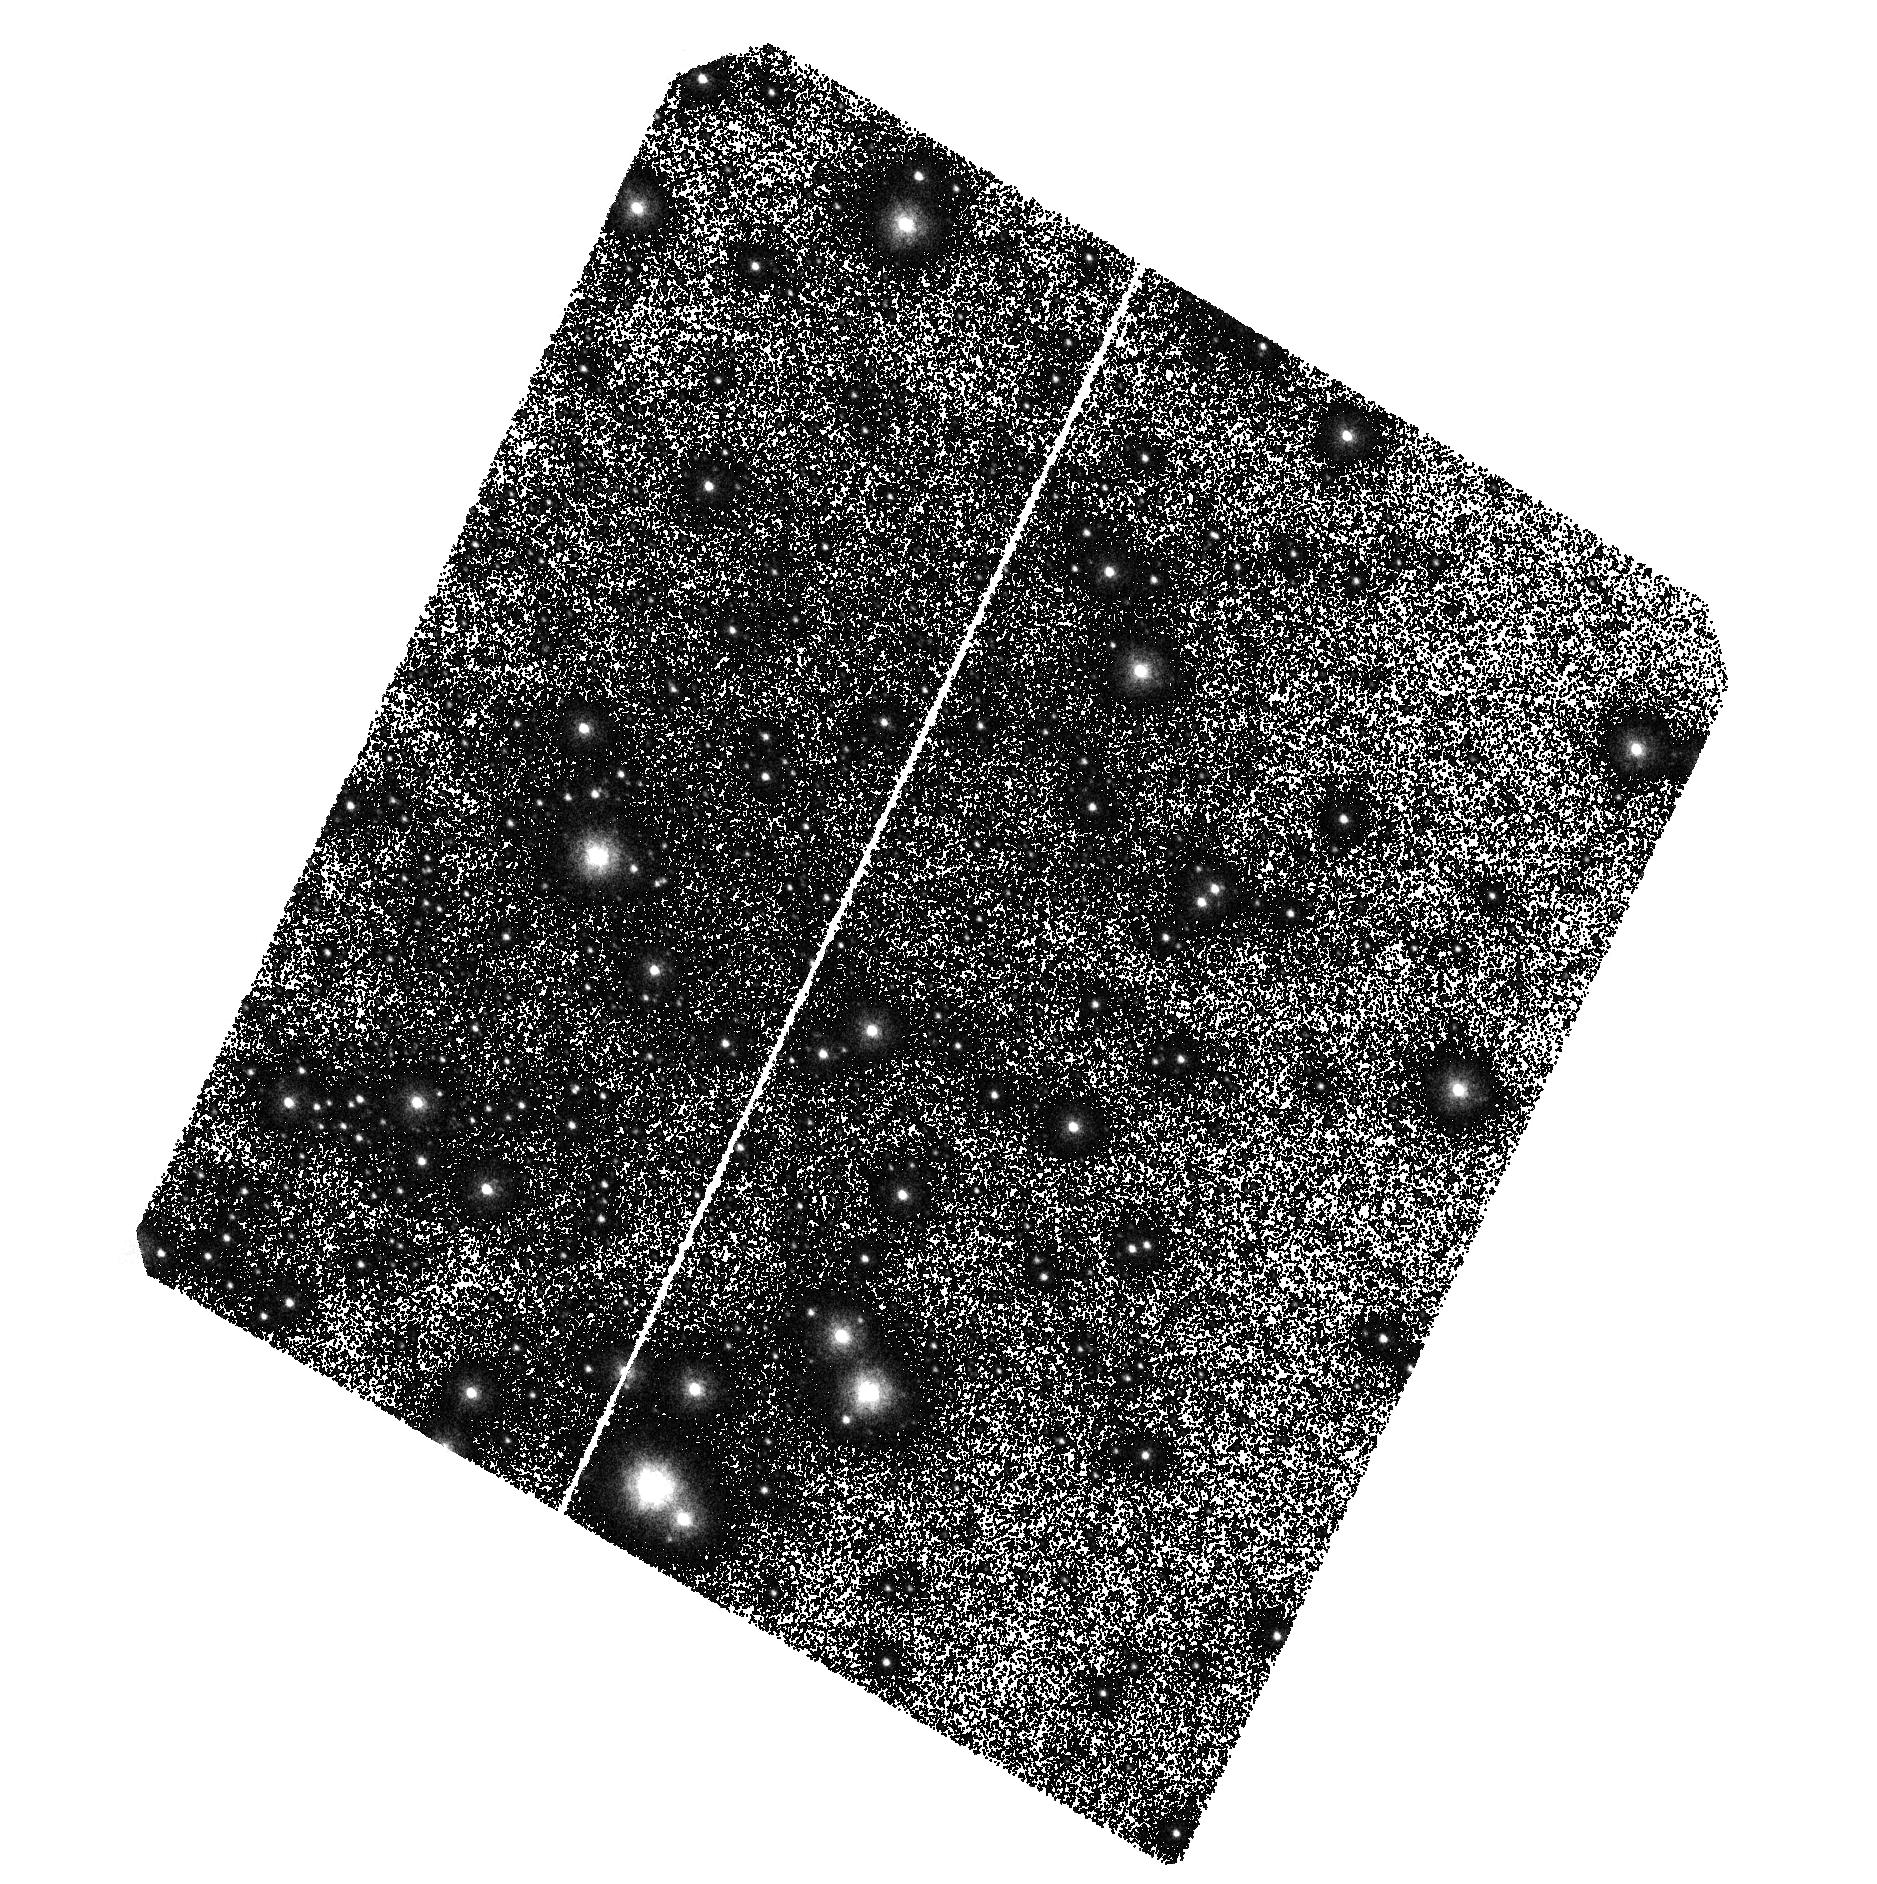
Target: AM1-SHIFTED-2
Instrument: ACS/SBC
Filter: F140LP
Exposure: 1.3 h
Observation ID: hst_16694_04_acs_sbc_f140lp_jeol04

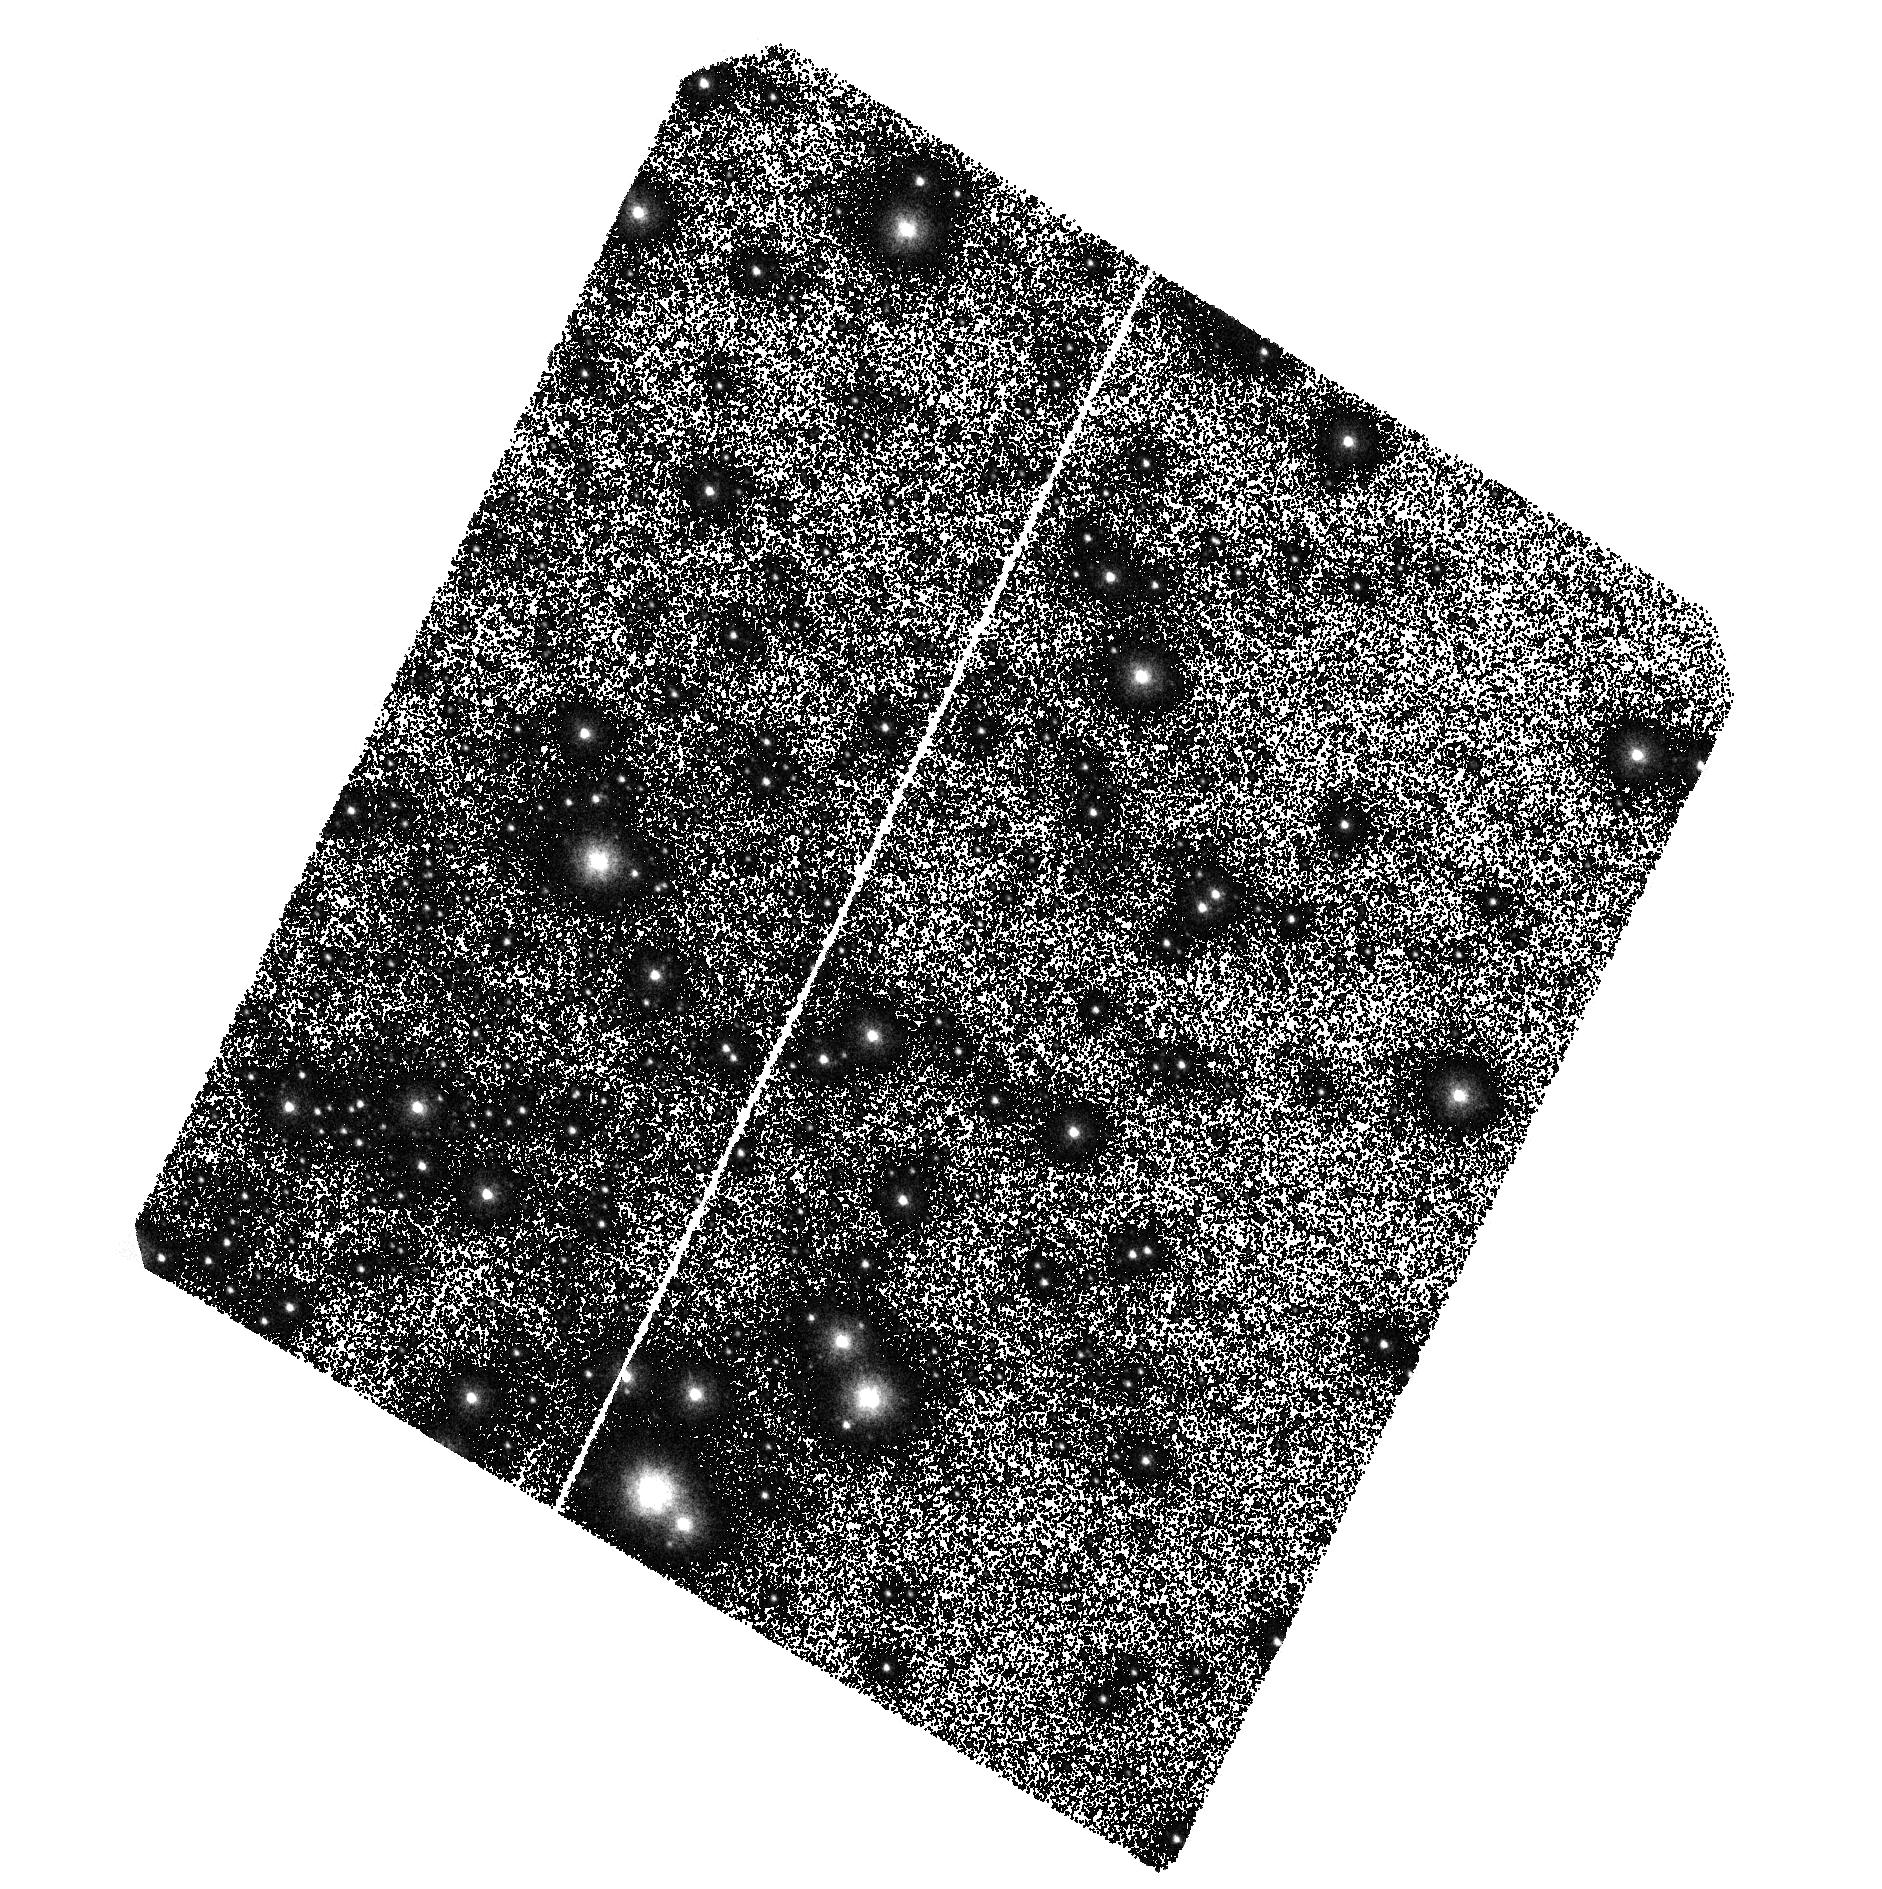
Target: AM1-SHIFTED-2
Instrument: ACS/SBC
Filter: F140LP
Exposure: 1.3 h
Observation ID: hst_16694_01_acs_sbc_f140lp_jeol01

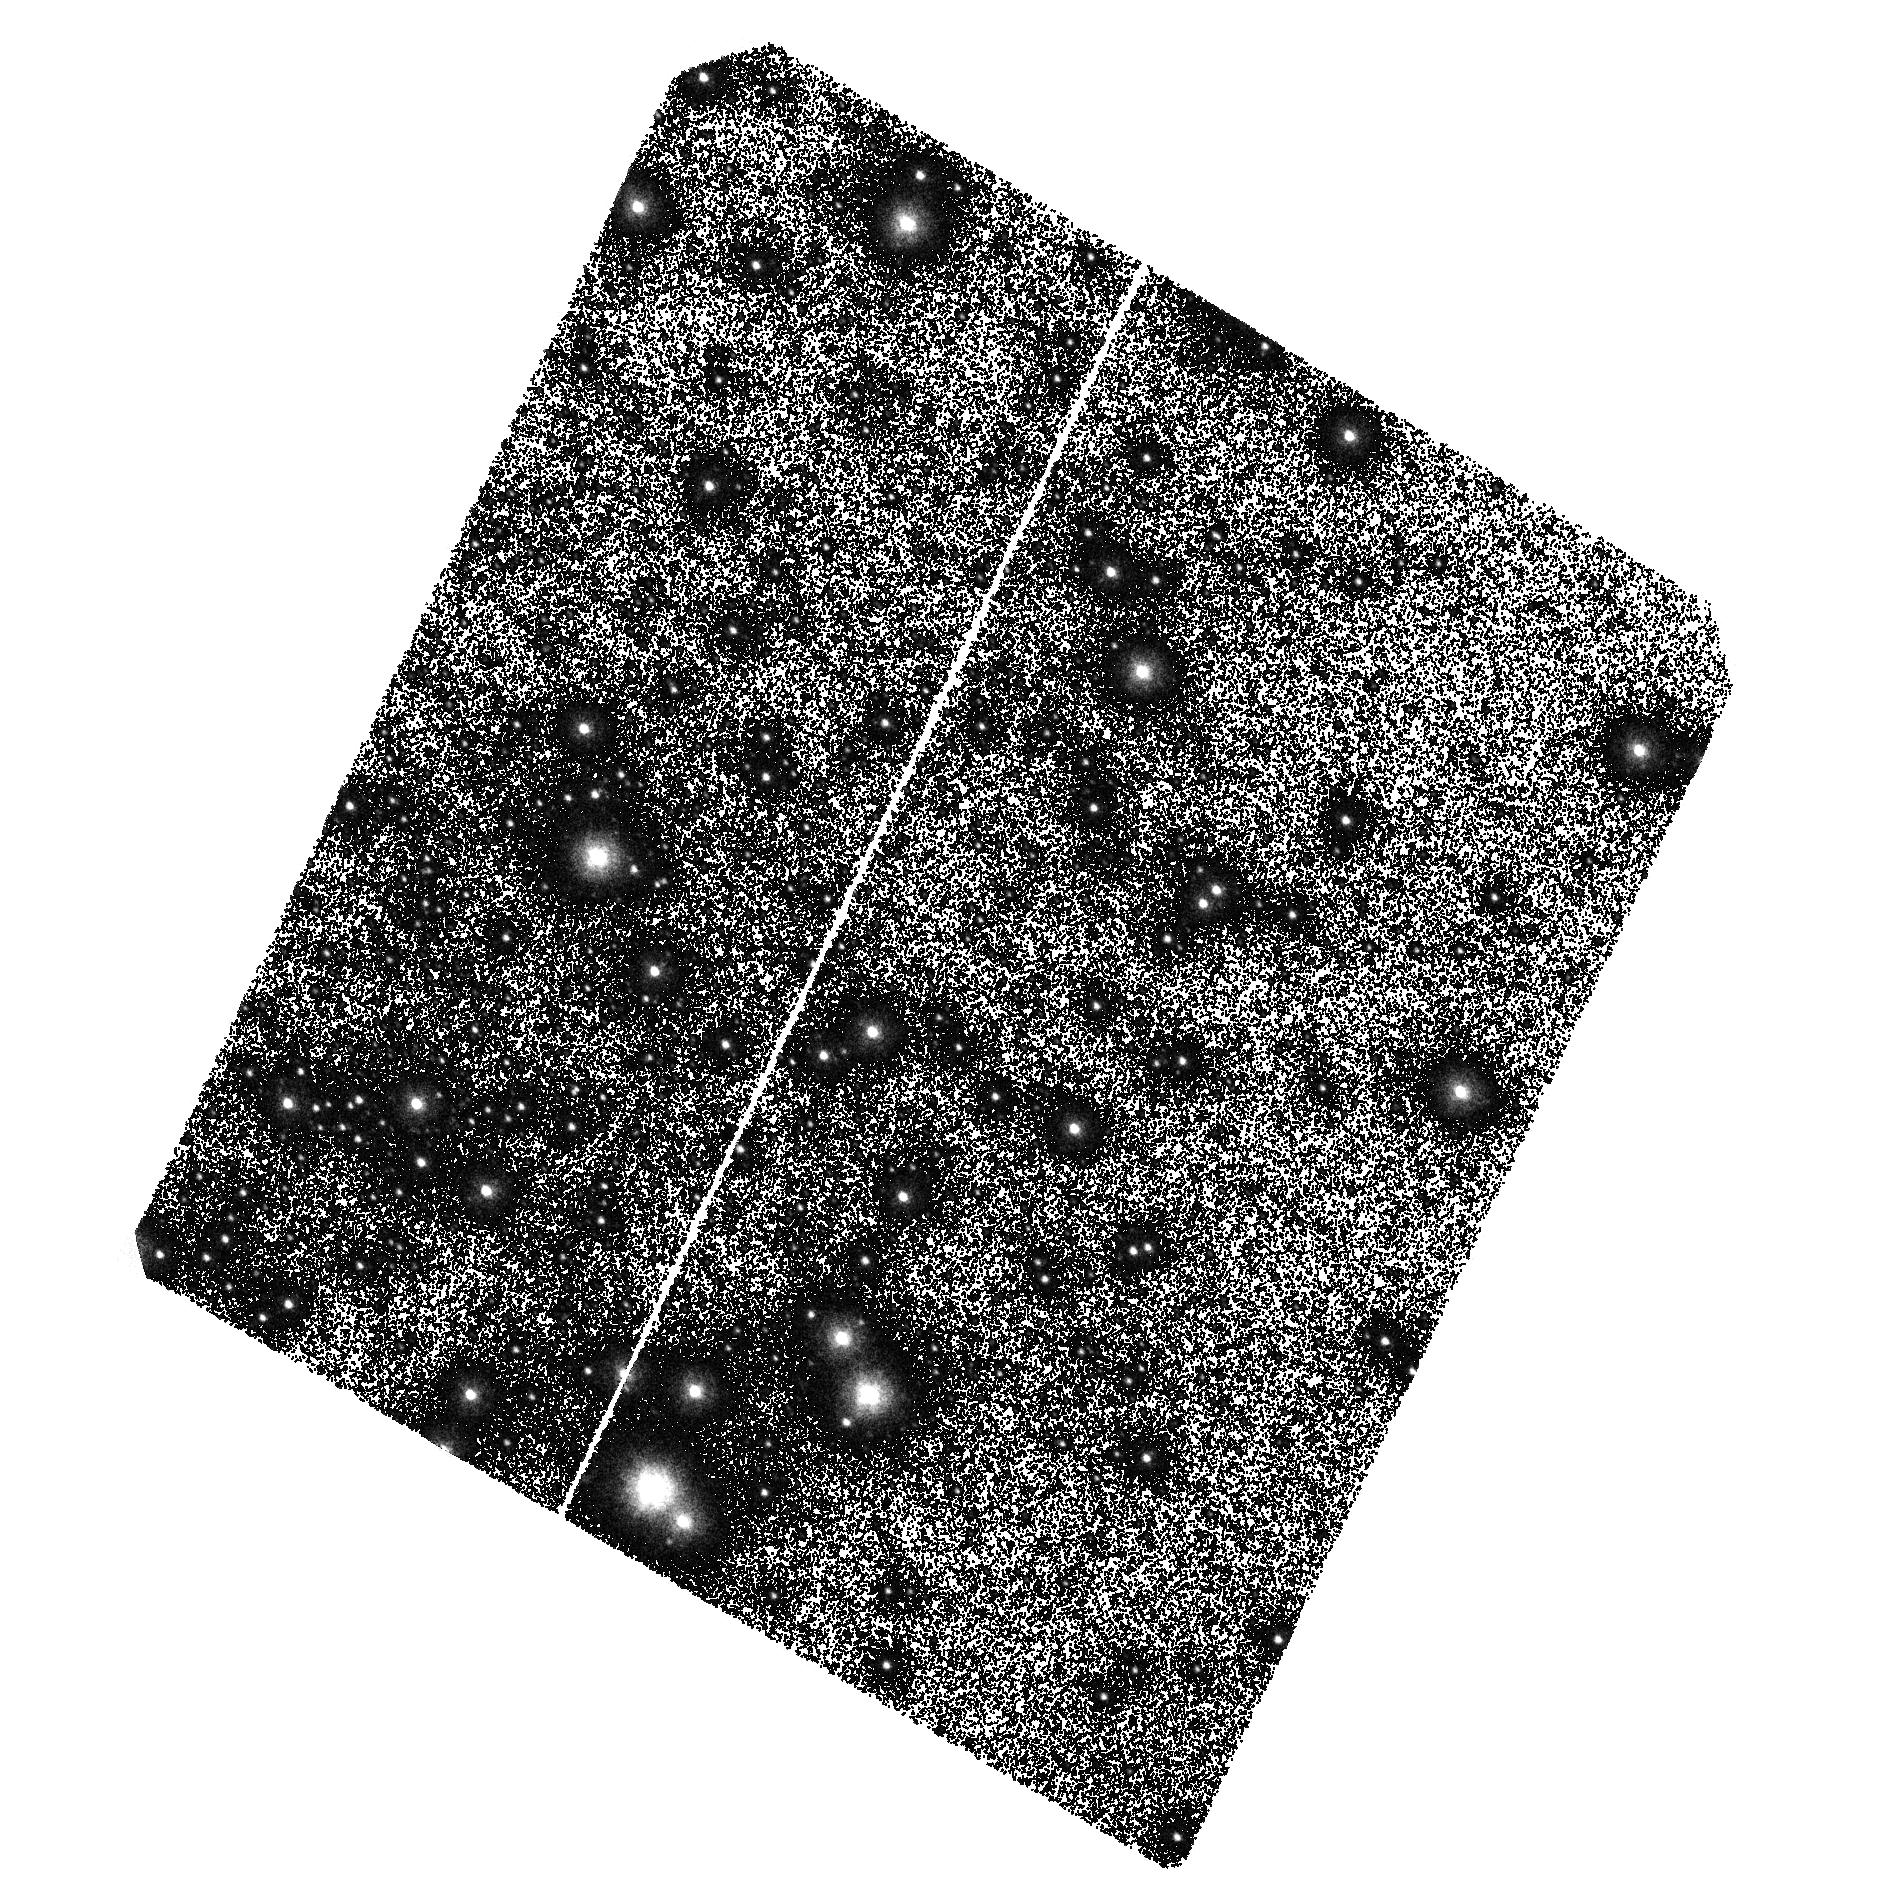
Target: AM1-SHIFTED-2
Instrument: ACS/SBC
Filter: F140LP
Exposure: 1.3 h
Observation ID: hst_16694_02_acs_sbc_f140lp_jeol02

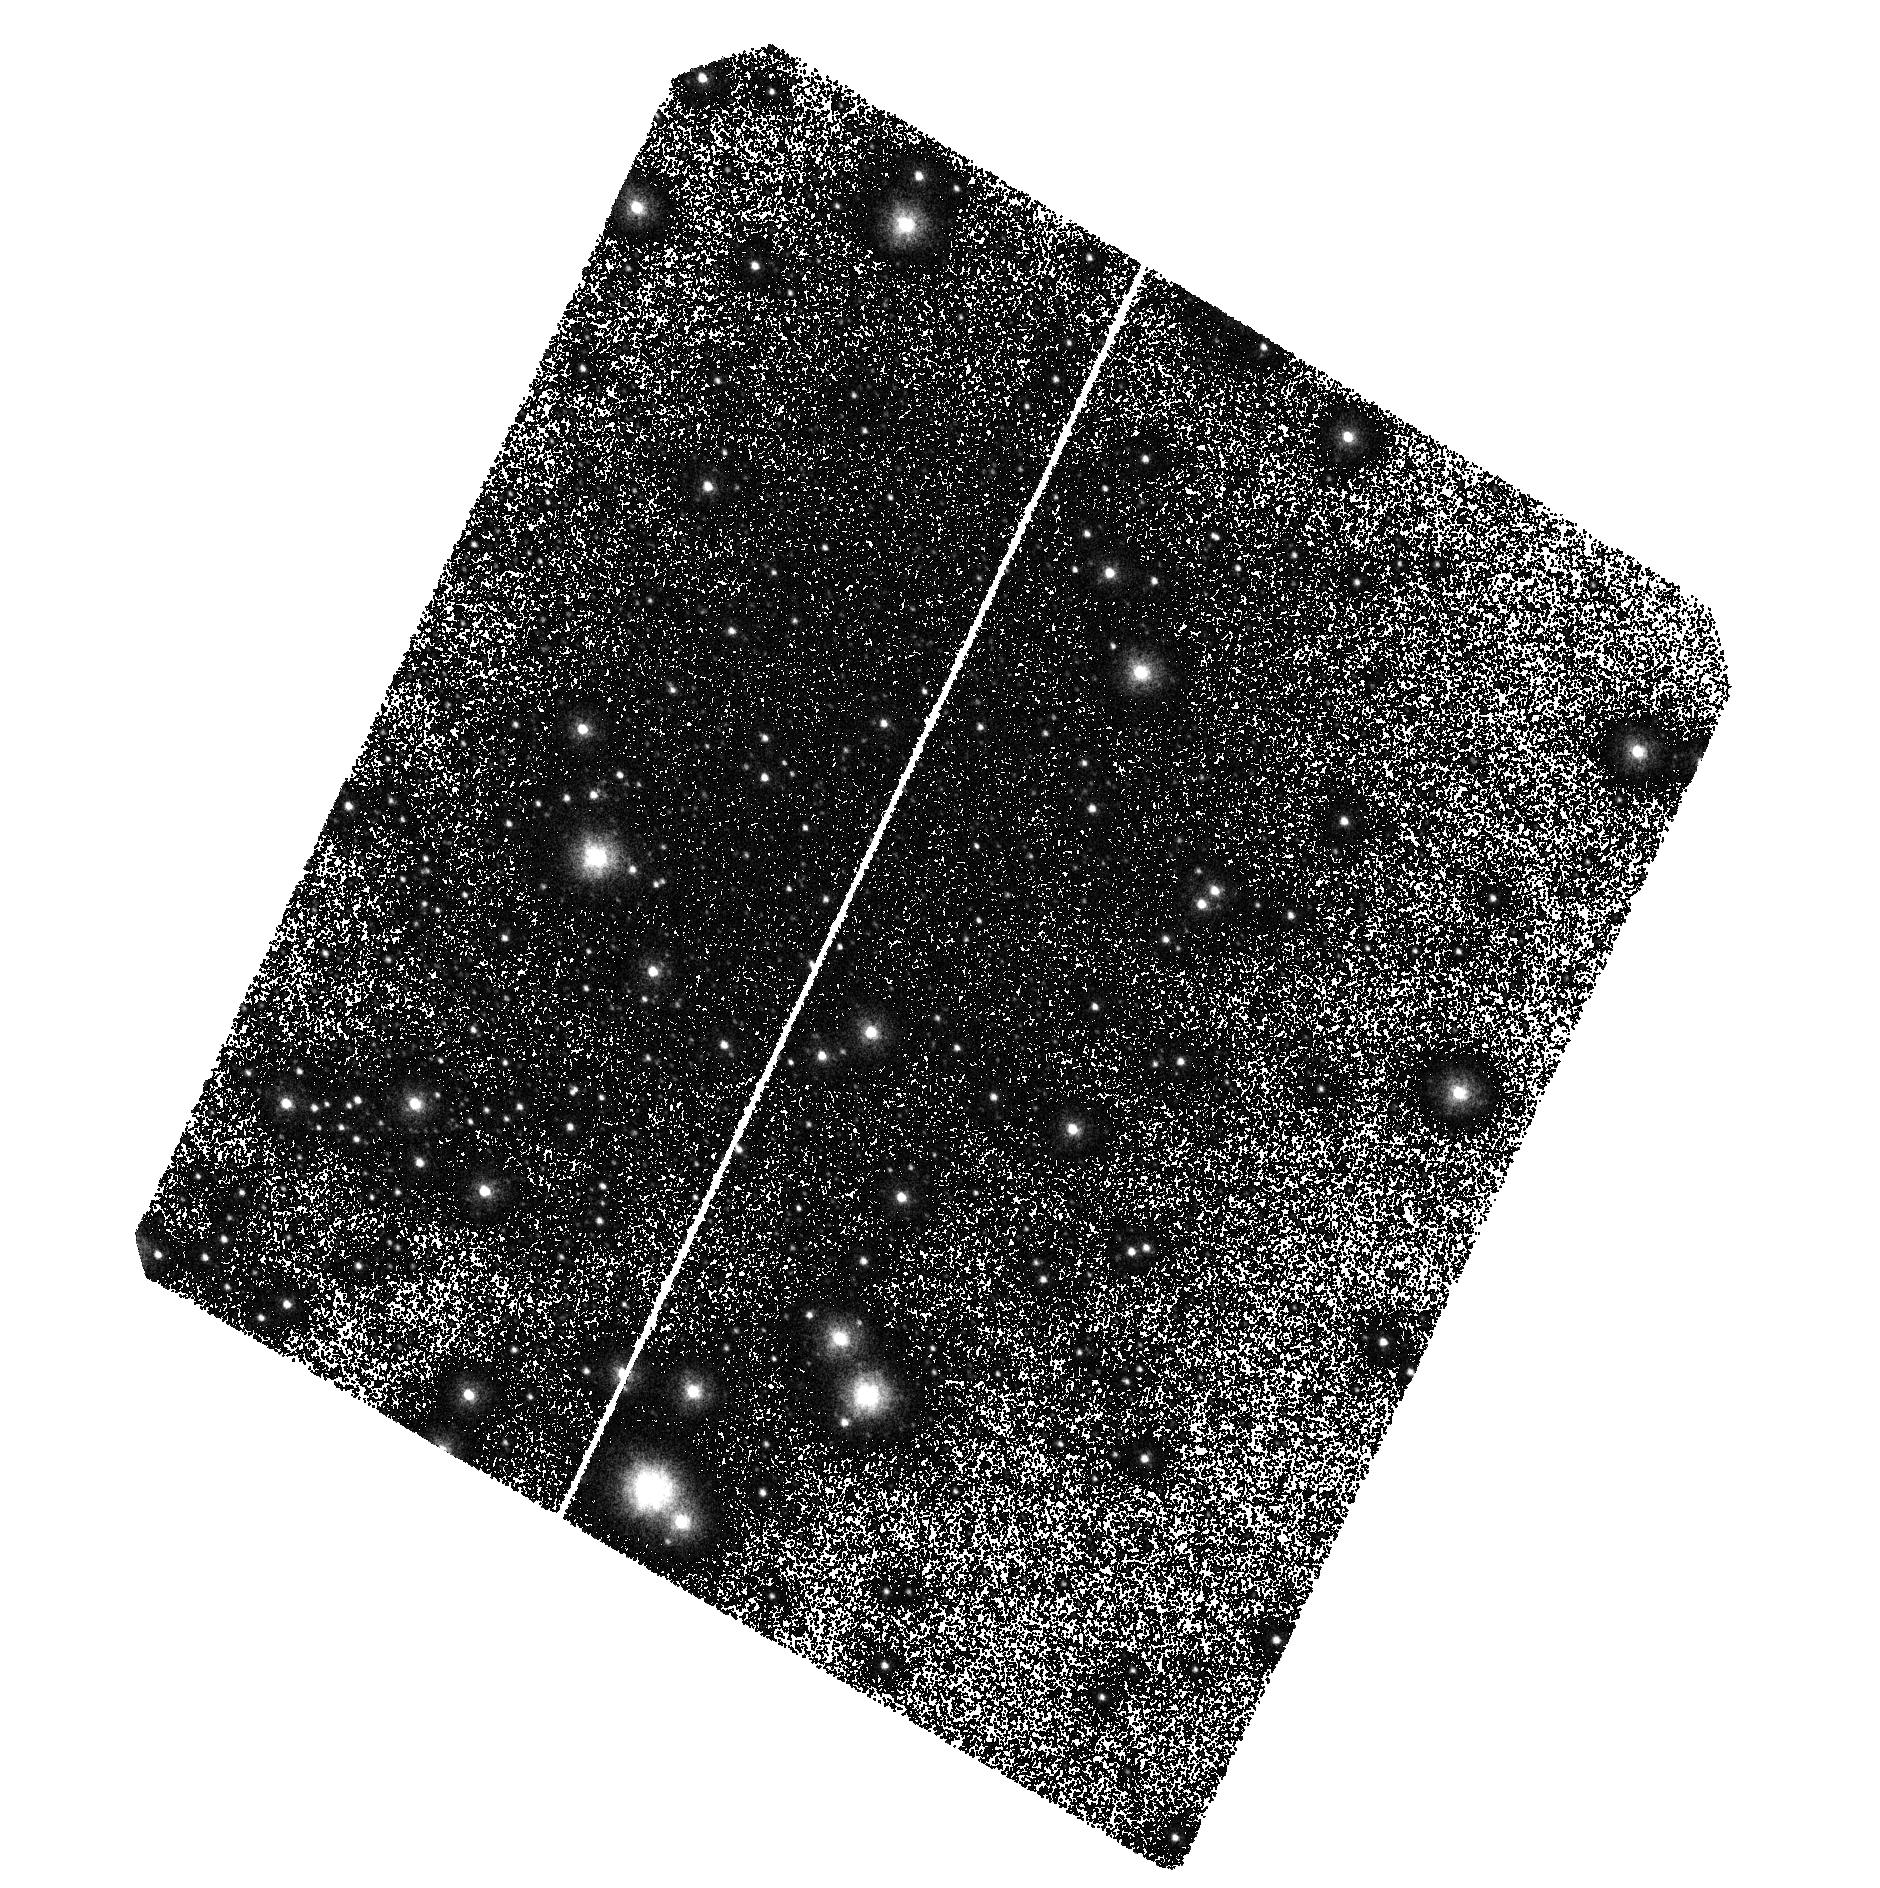
Target: AM1-SHIFTED-2
Instrument: ACS/SBC
Filter: F140LP
Exposure: 1.3 h
Observation ID: hst_16694_03_acs_sbc_f140lp_jeol03

Confirming the first outbursting AM CVn in a globular cluster (PI: Rivera Sandoval, Liliana)

AM CVns are double white dwarf binaries with orbital periods ~5-65 mins. They have been predicted to exist in large amounts in globular clusters due to stellar interactions, but while binaries harboring neutron stars and even black holes have been previously identified, no single AM CVn has ever been confirmed to reside in any Galactic globular cluster. We propose to use 8 HST orbits to obtain FUV photometry and determine the sub-hour orbital period of a recently detected, He-rich, accreting binary in the globular cluster 47 Tuc. The system has multiwavelength characteristics that match well those expected for AM CVns. The confirmation of a sub-hour period, as expected for AM CVns, has profound implications for the dynamical evolution of globular clusters and whether they might be factories of SN Ia and ultracompact binaries that emit gravitational waves.